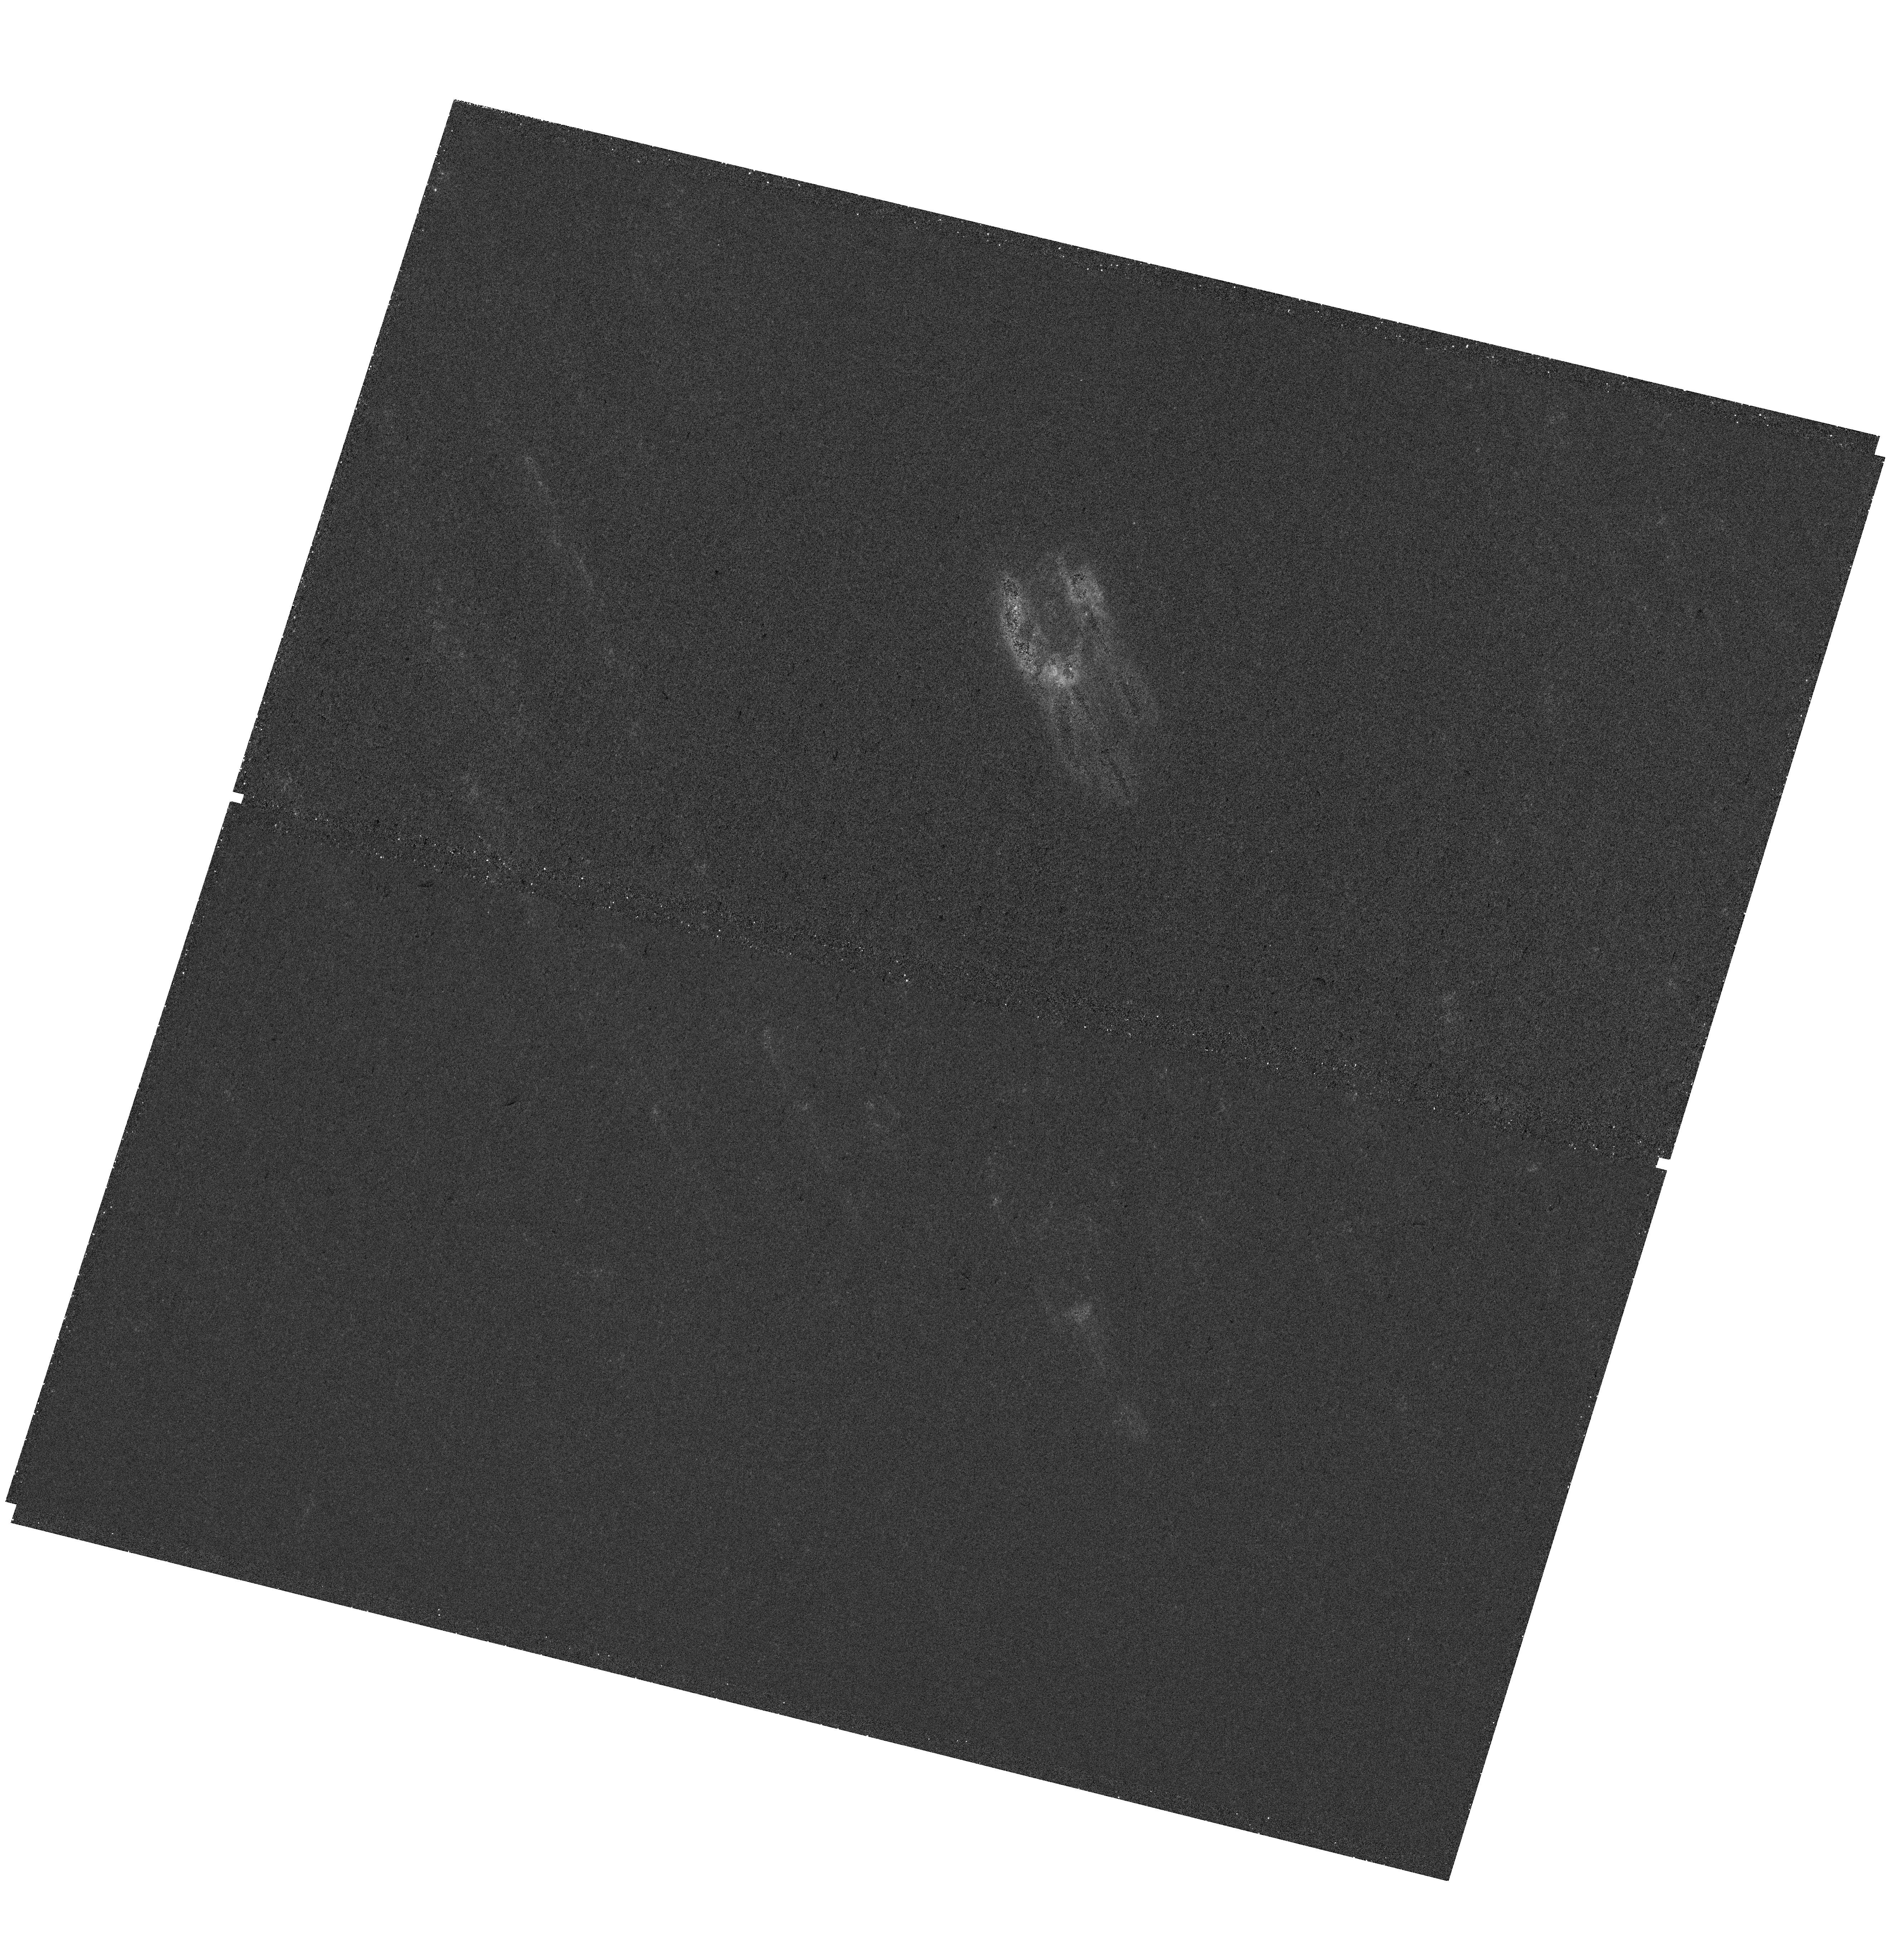
Target: NGC-3351
Instrument: WFC3/UVIS
Filter: F218W
Exposure: 39 min
Observation ID: hst_17225_02_wfc3_uvis_f218w_iezo02

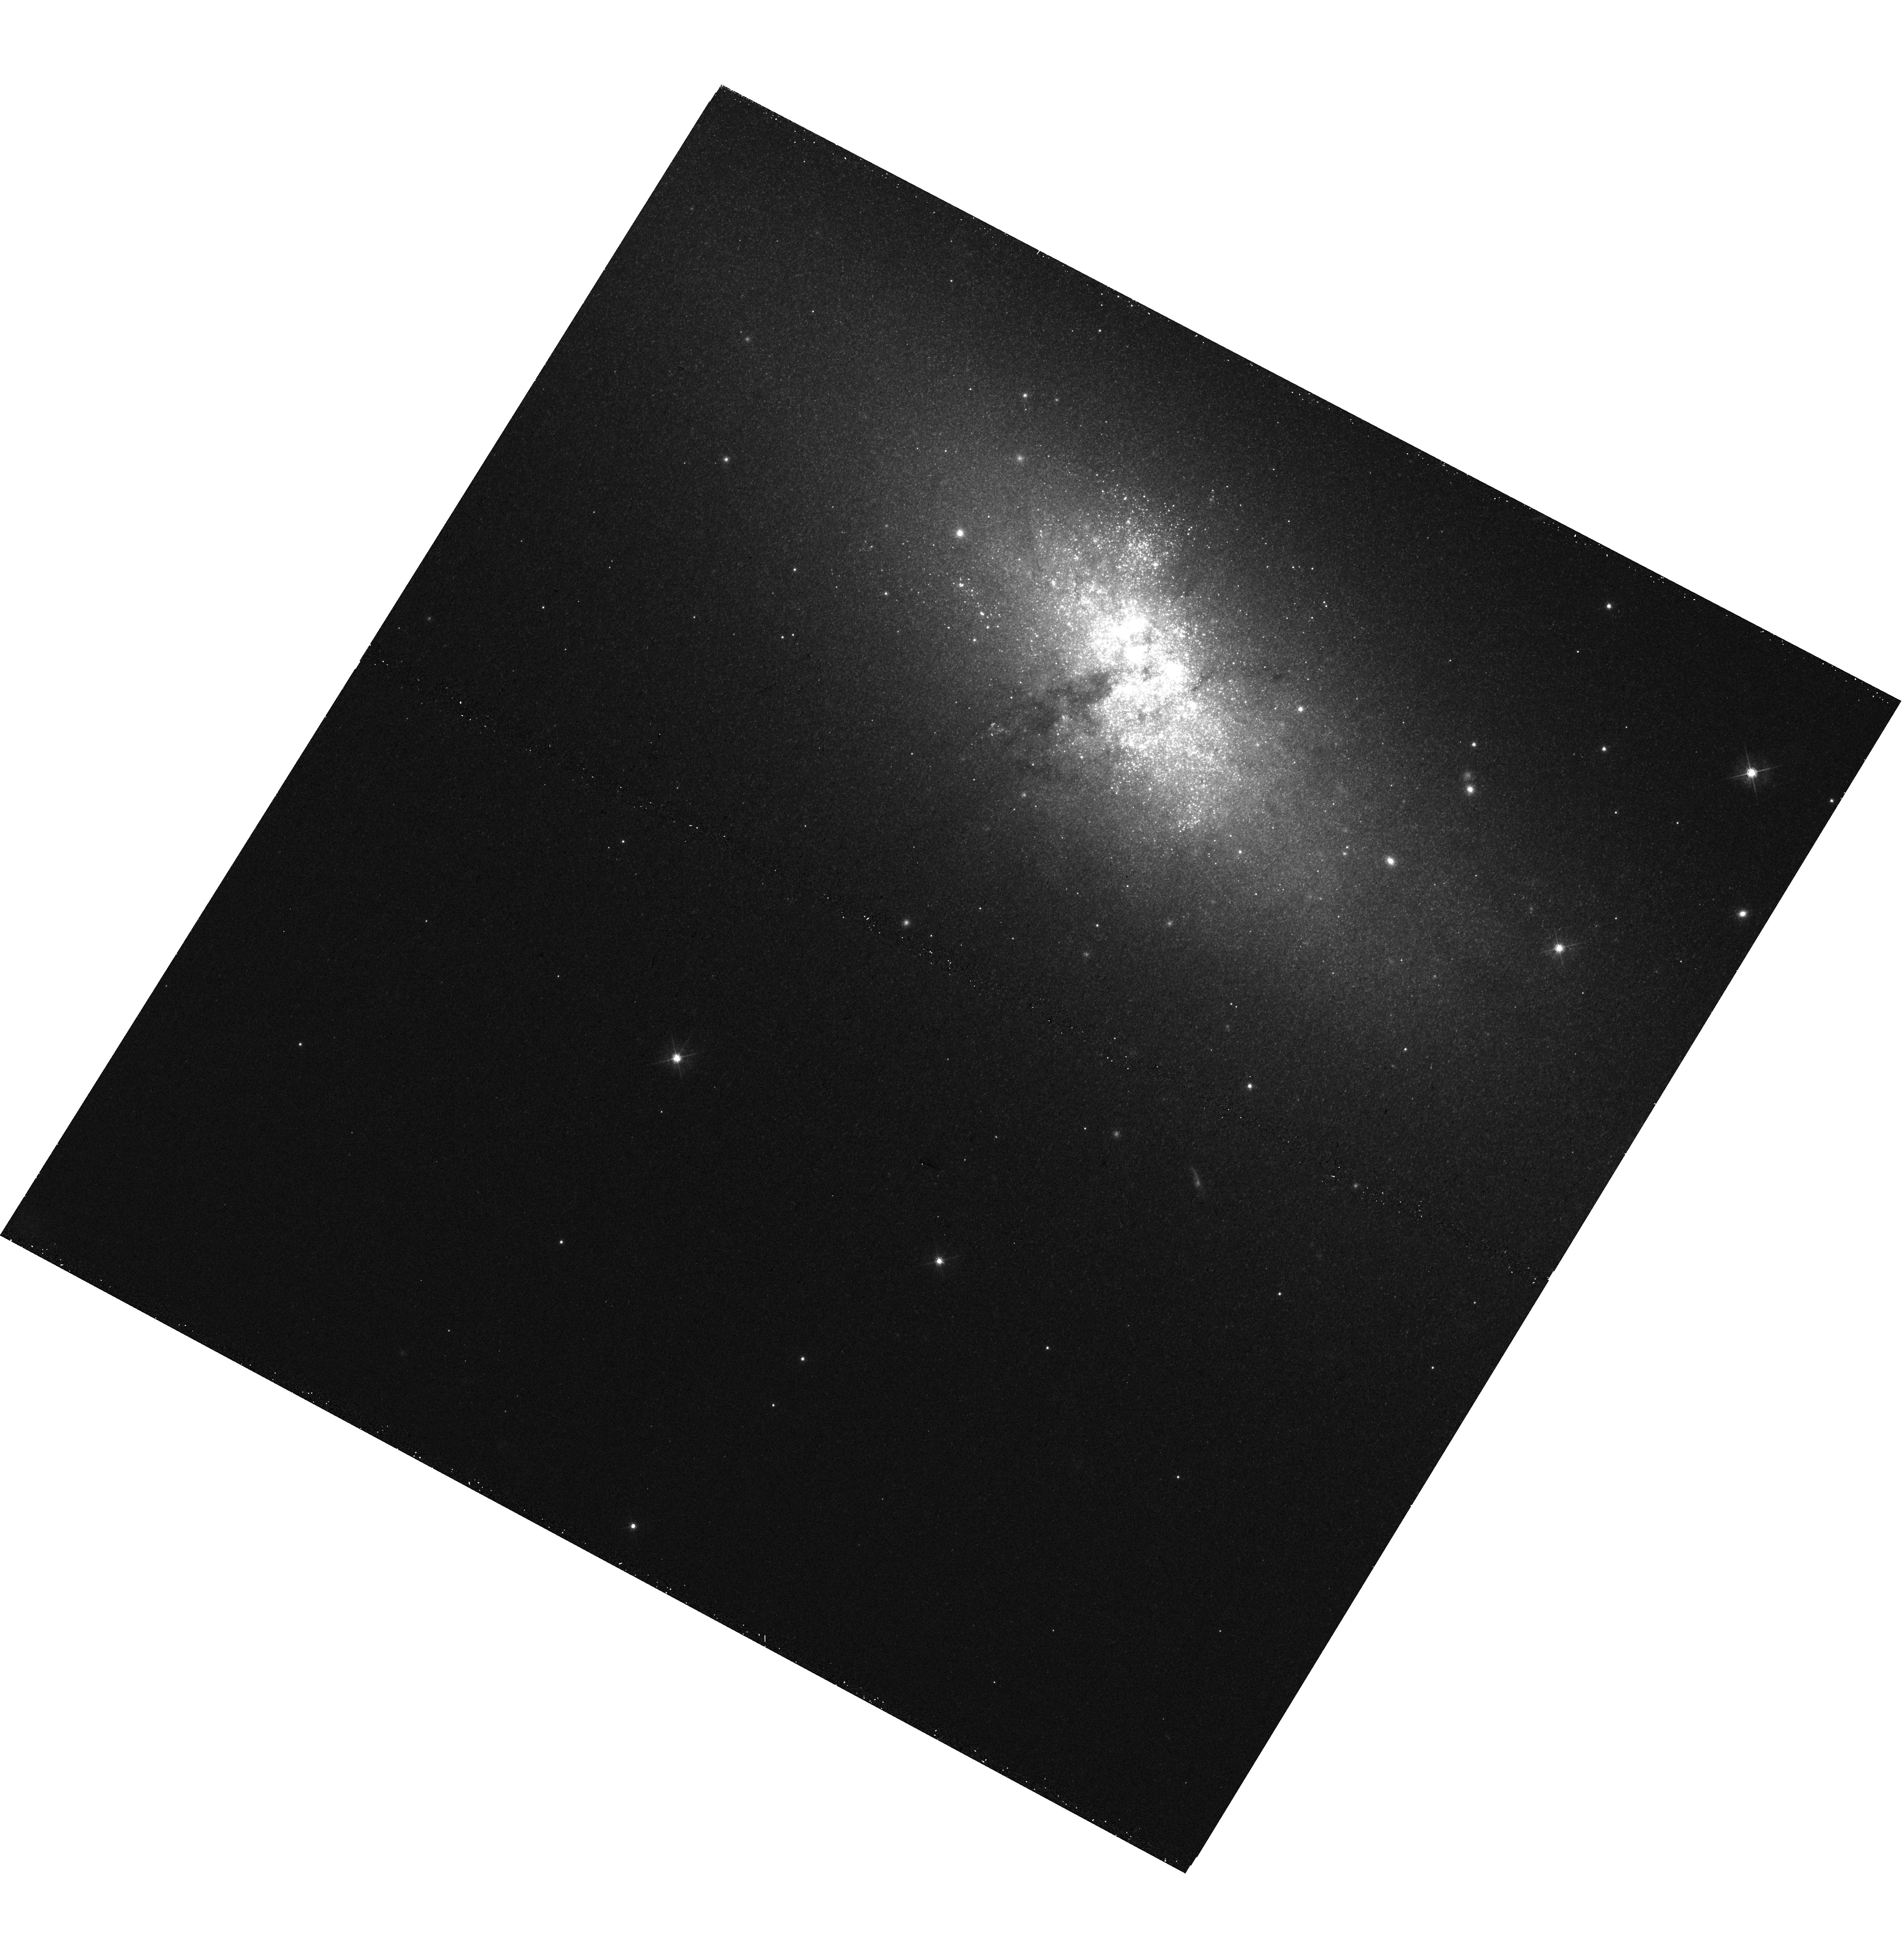
Target: NGC-5253
Instrument: WFC3/UVIS
Filter: F547M
Exposure: 15 min
Observation ID: hst_17225_07_wfc3_uvis_f547m_iezo07

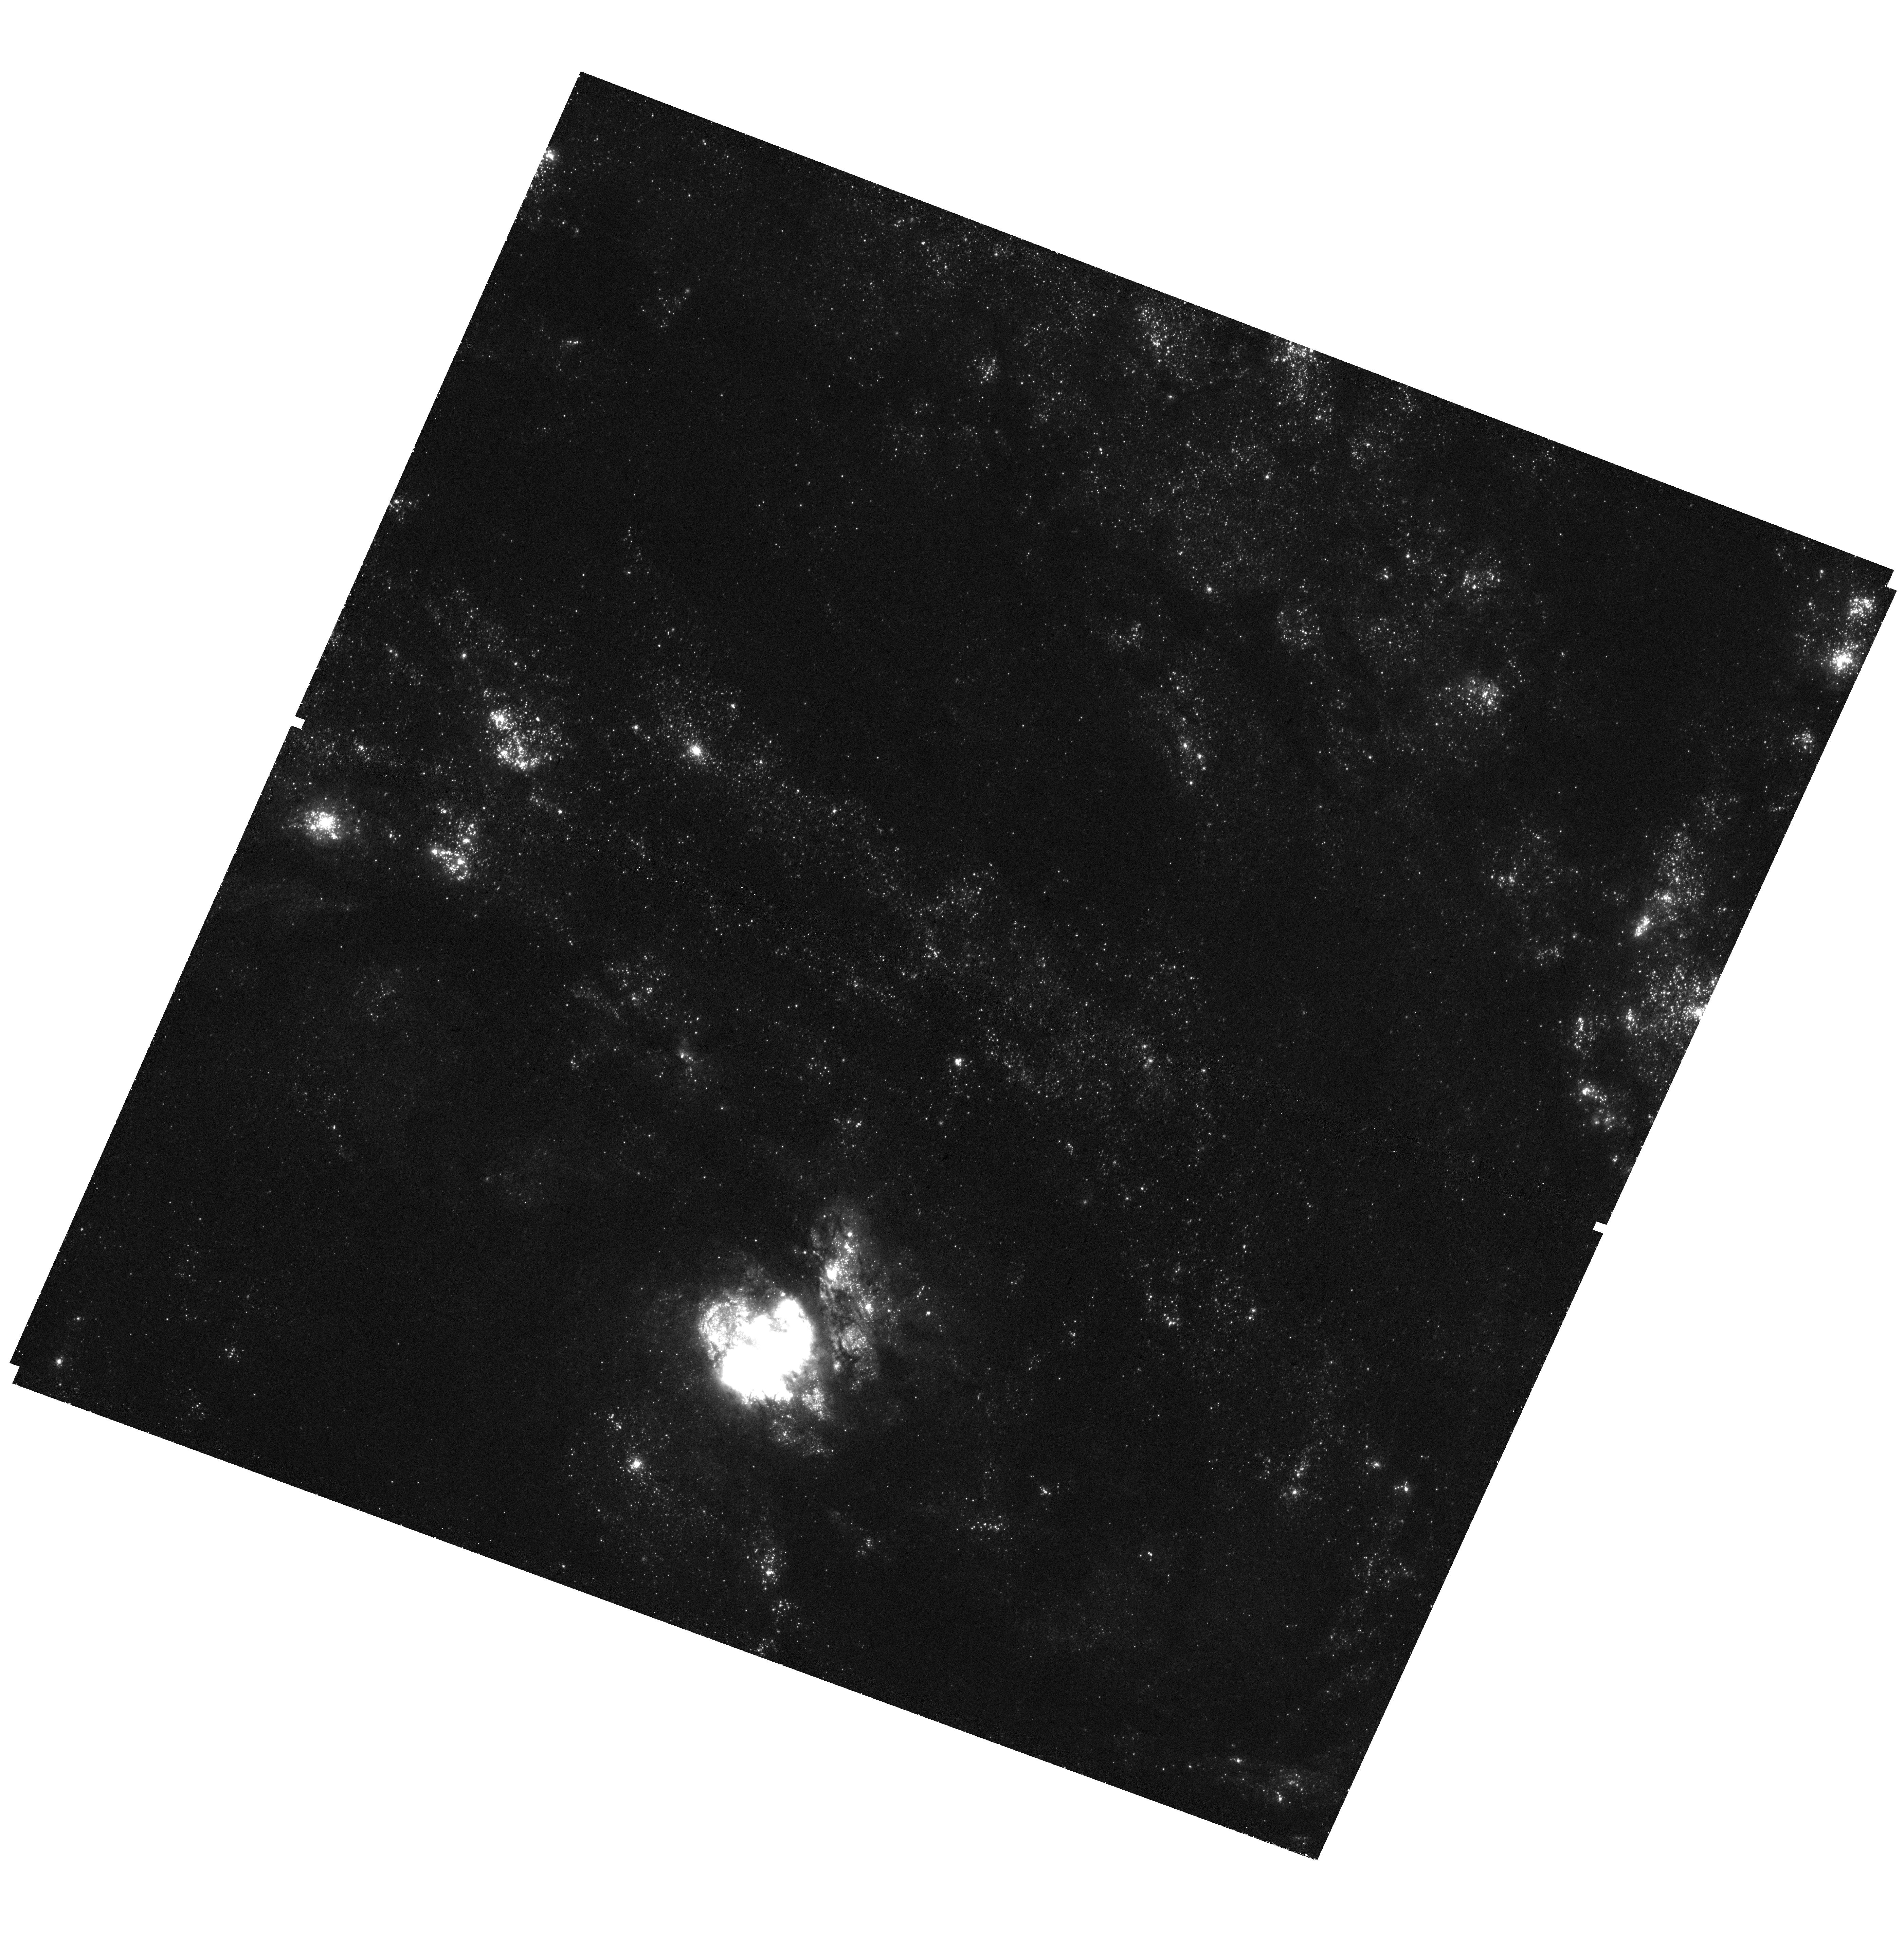
Target: NGC-5236
Instrument: WFC3/UVIS
Filter: F275W
Exposure: 39 min
Observation ID: hst_17225_04_wfc3_uvis_f275w_iezo04

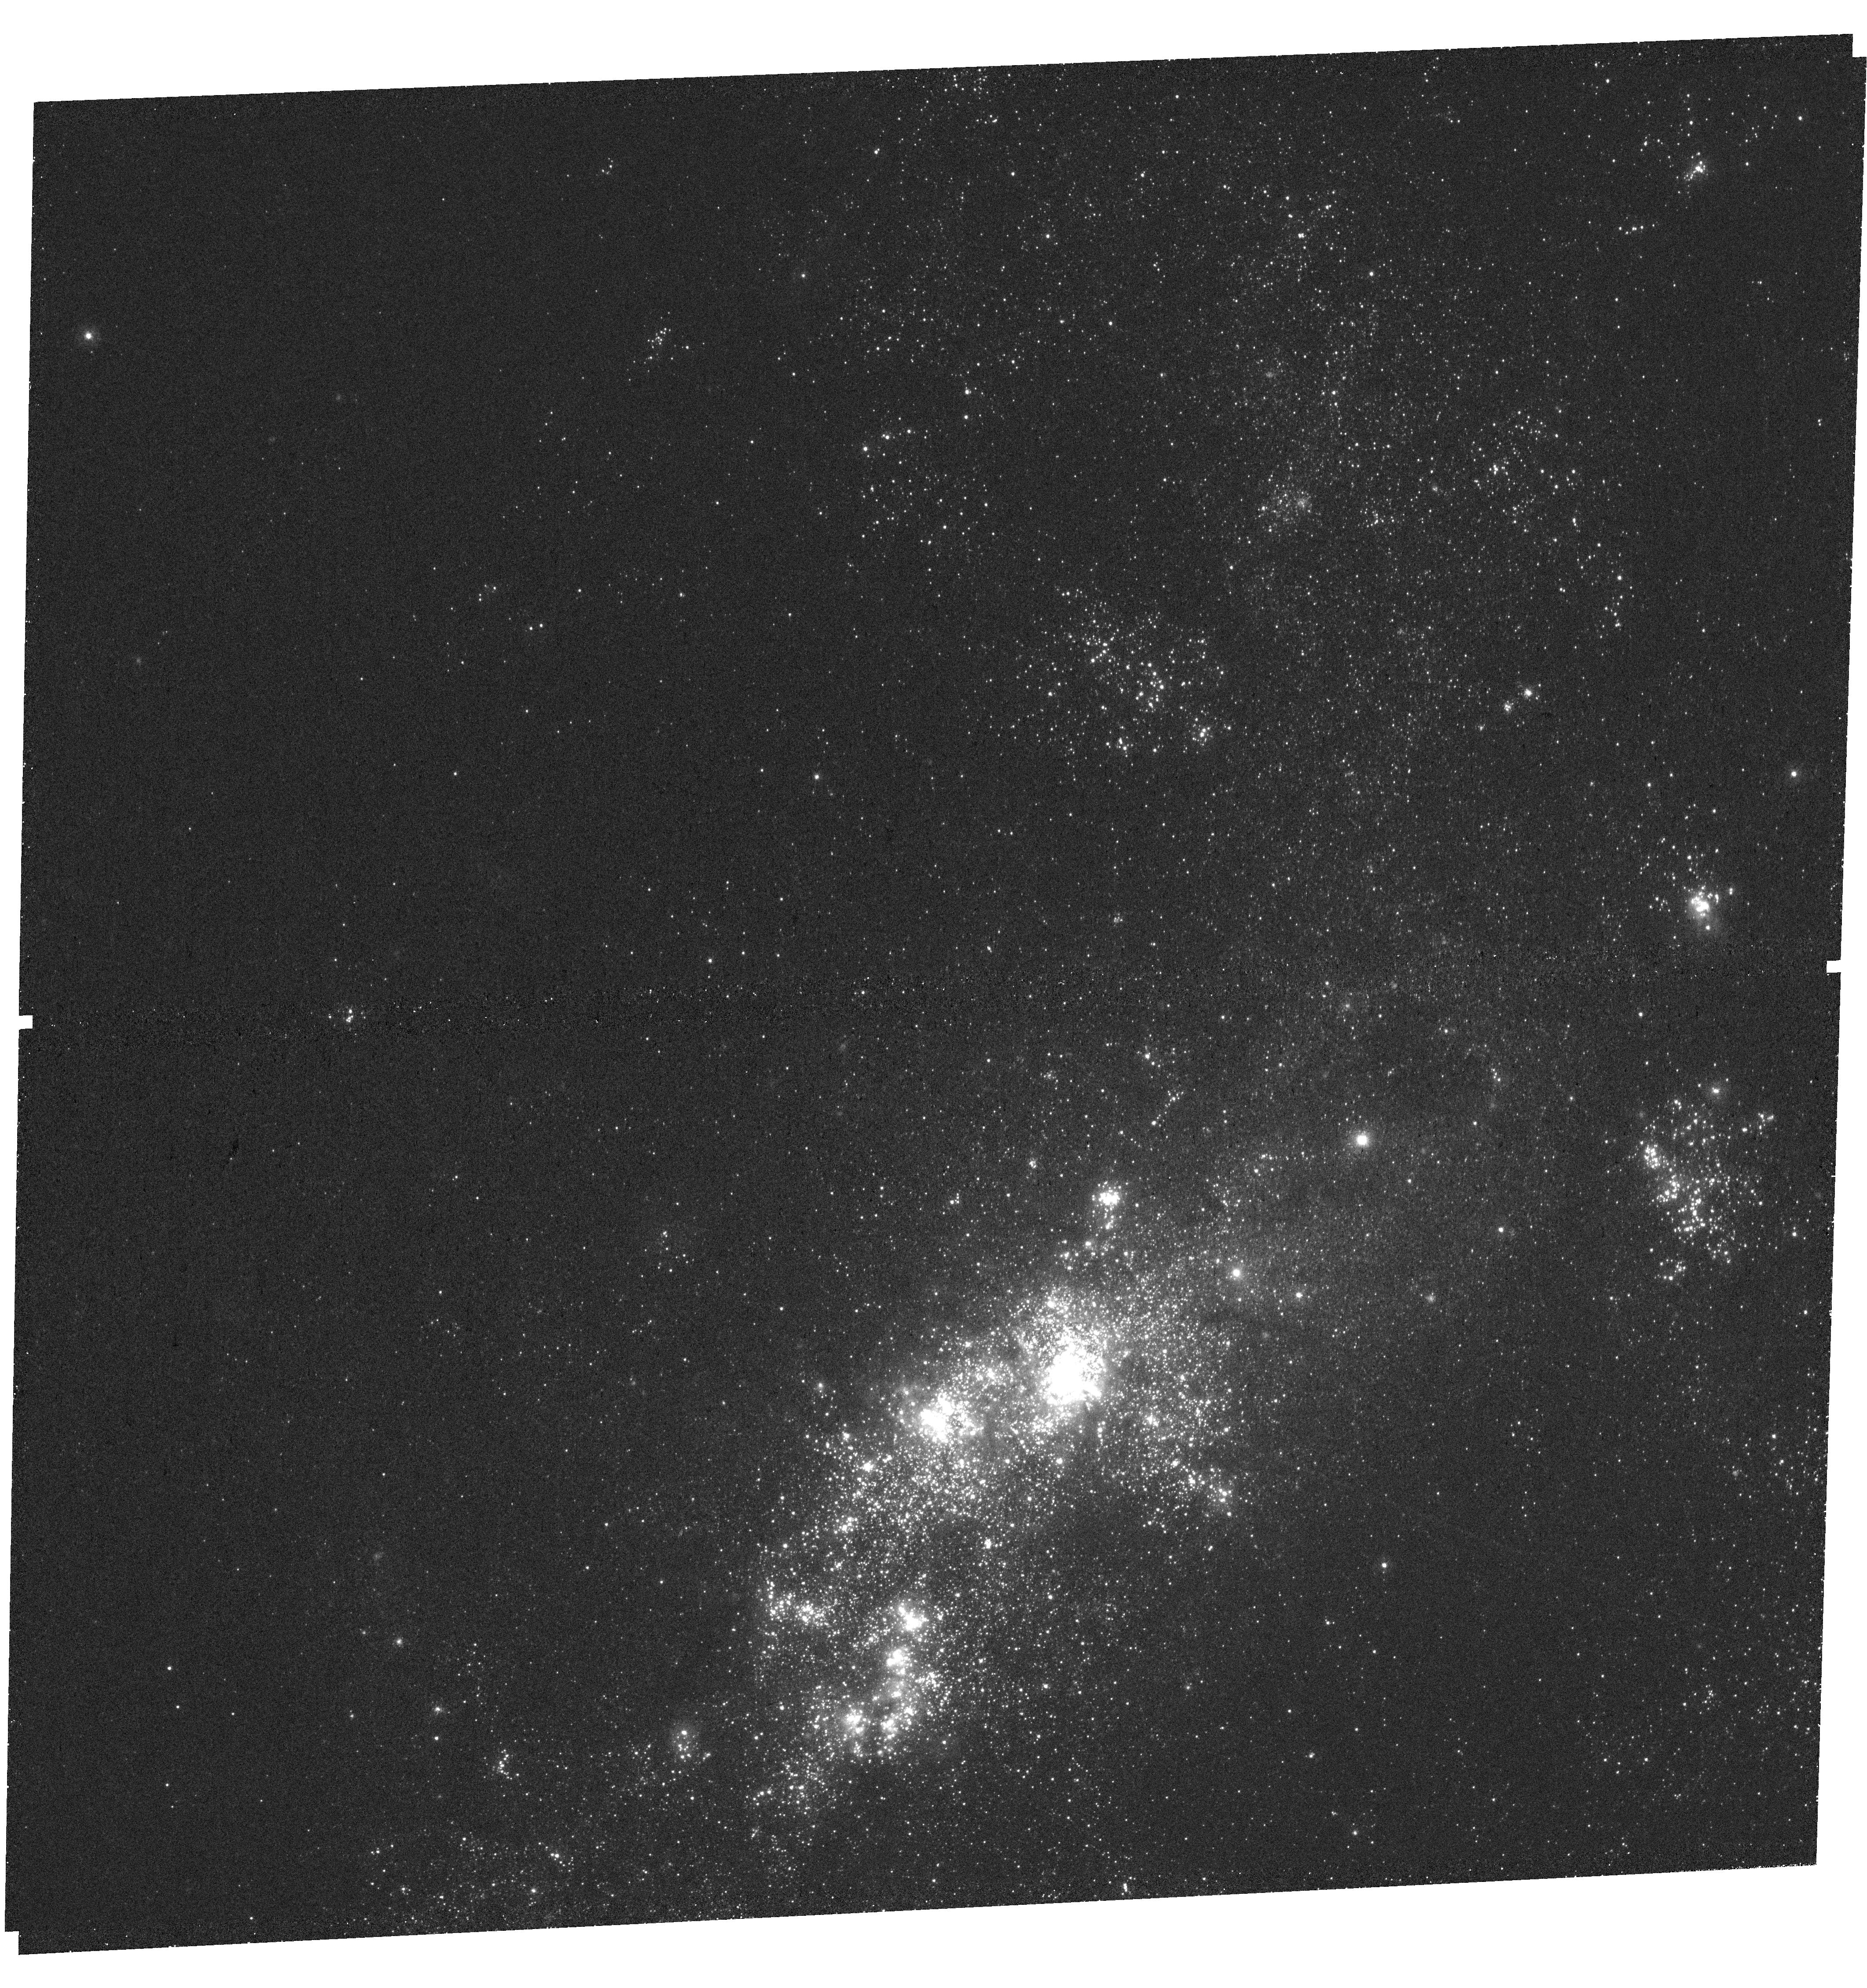
Target: NGC-4214
Instrument: WFC3/UVIS
Filter: F275W
Exposure: 40 min
Observation ID: hst_17225_06_wfc3_uvis_f275w_iezo06

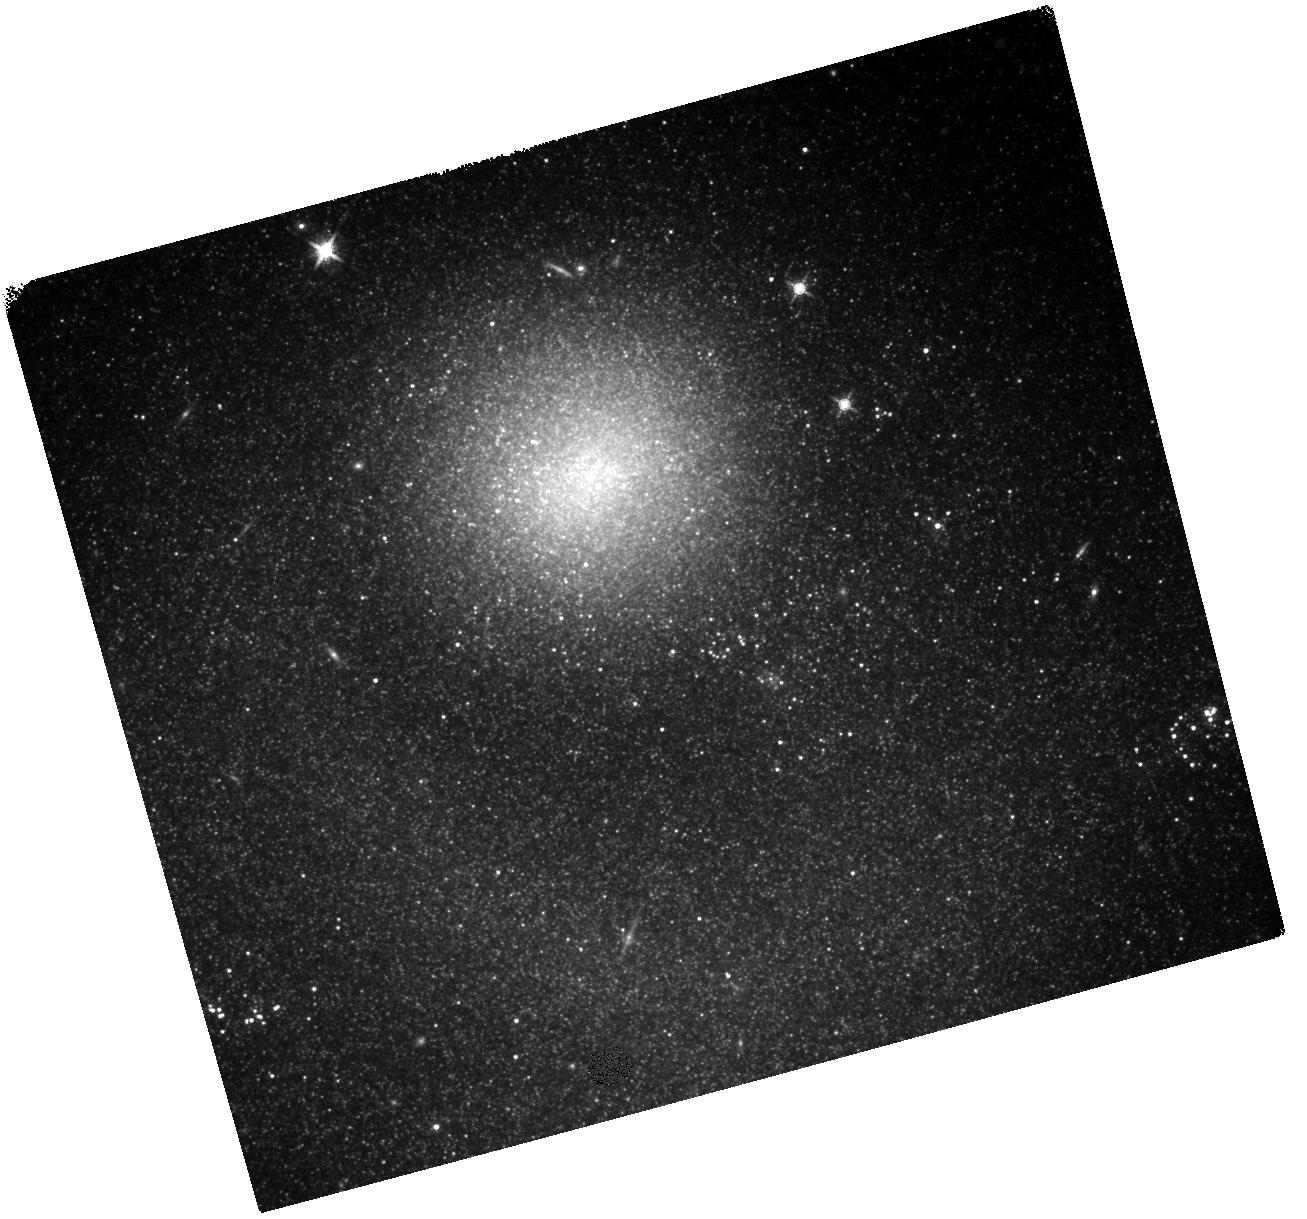
Target: NGC-5474
Instrument: WFC3/IR
Filter: F160W
Exposure: 27 min
Observation ID: hst_17225_08_wfc3_ir_f160w_iezo08

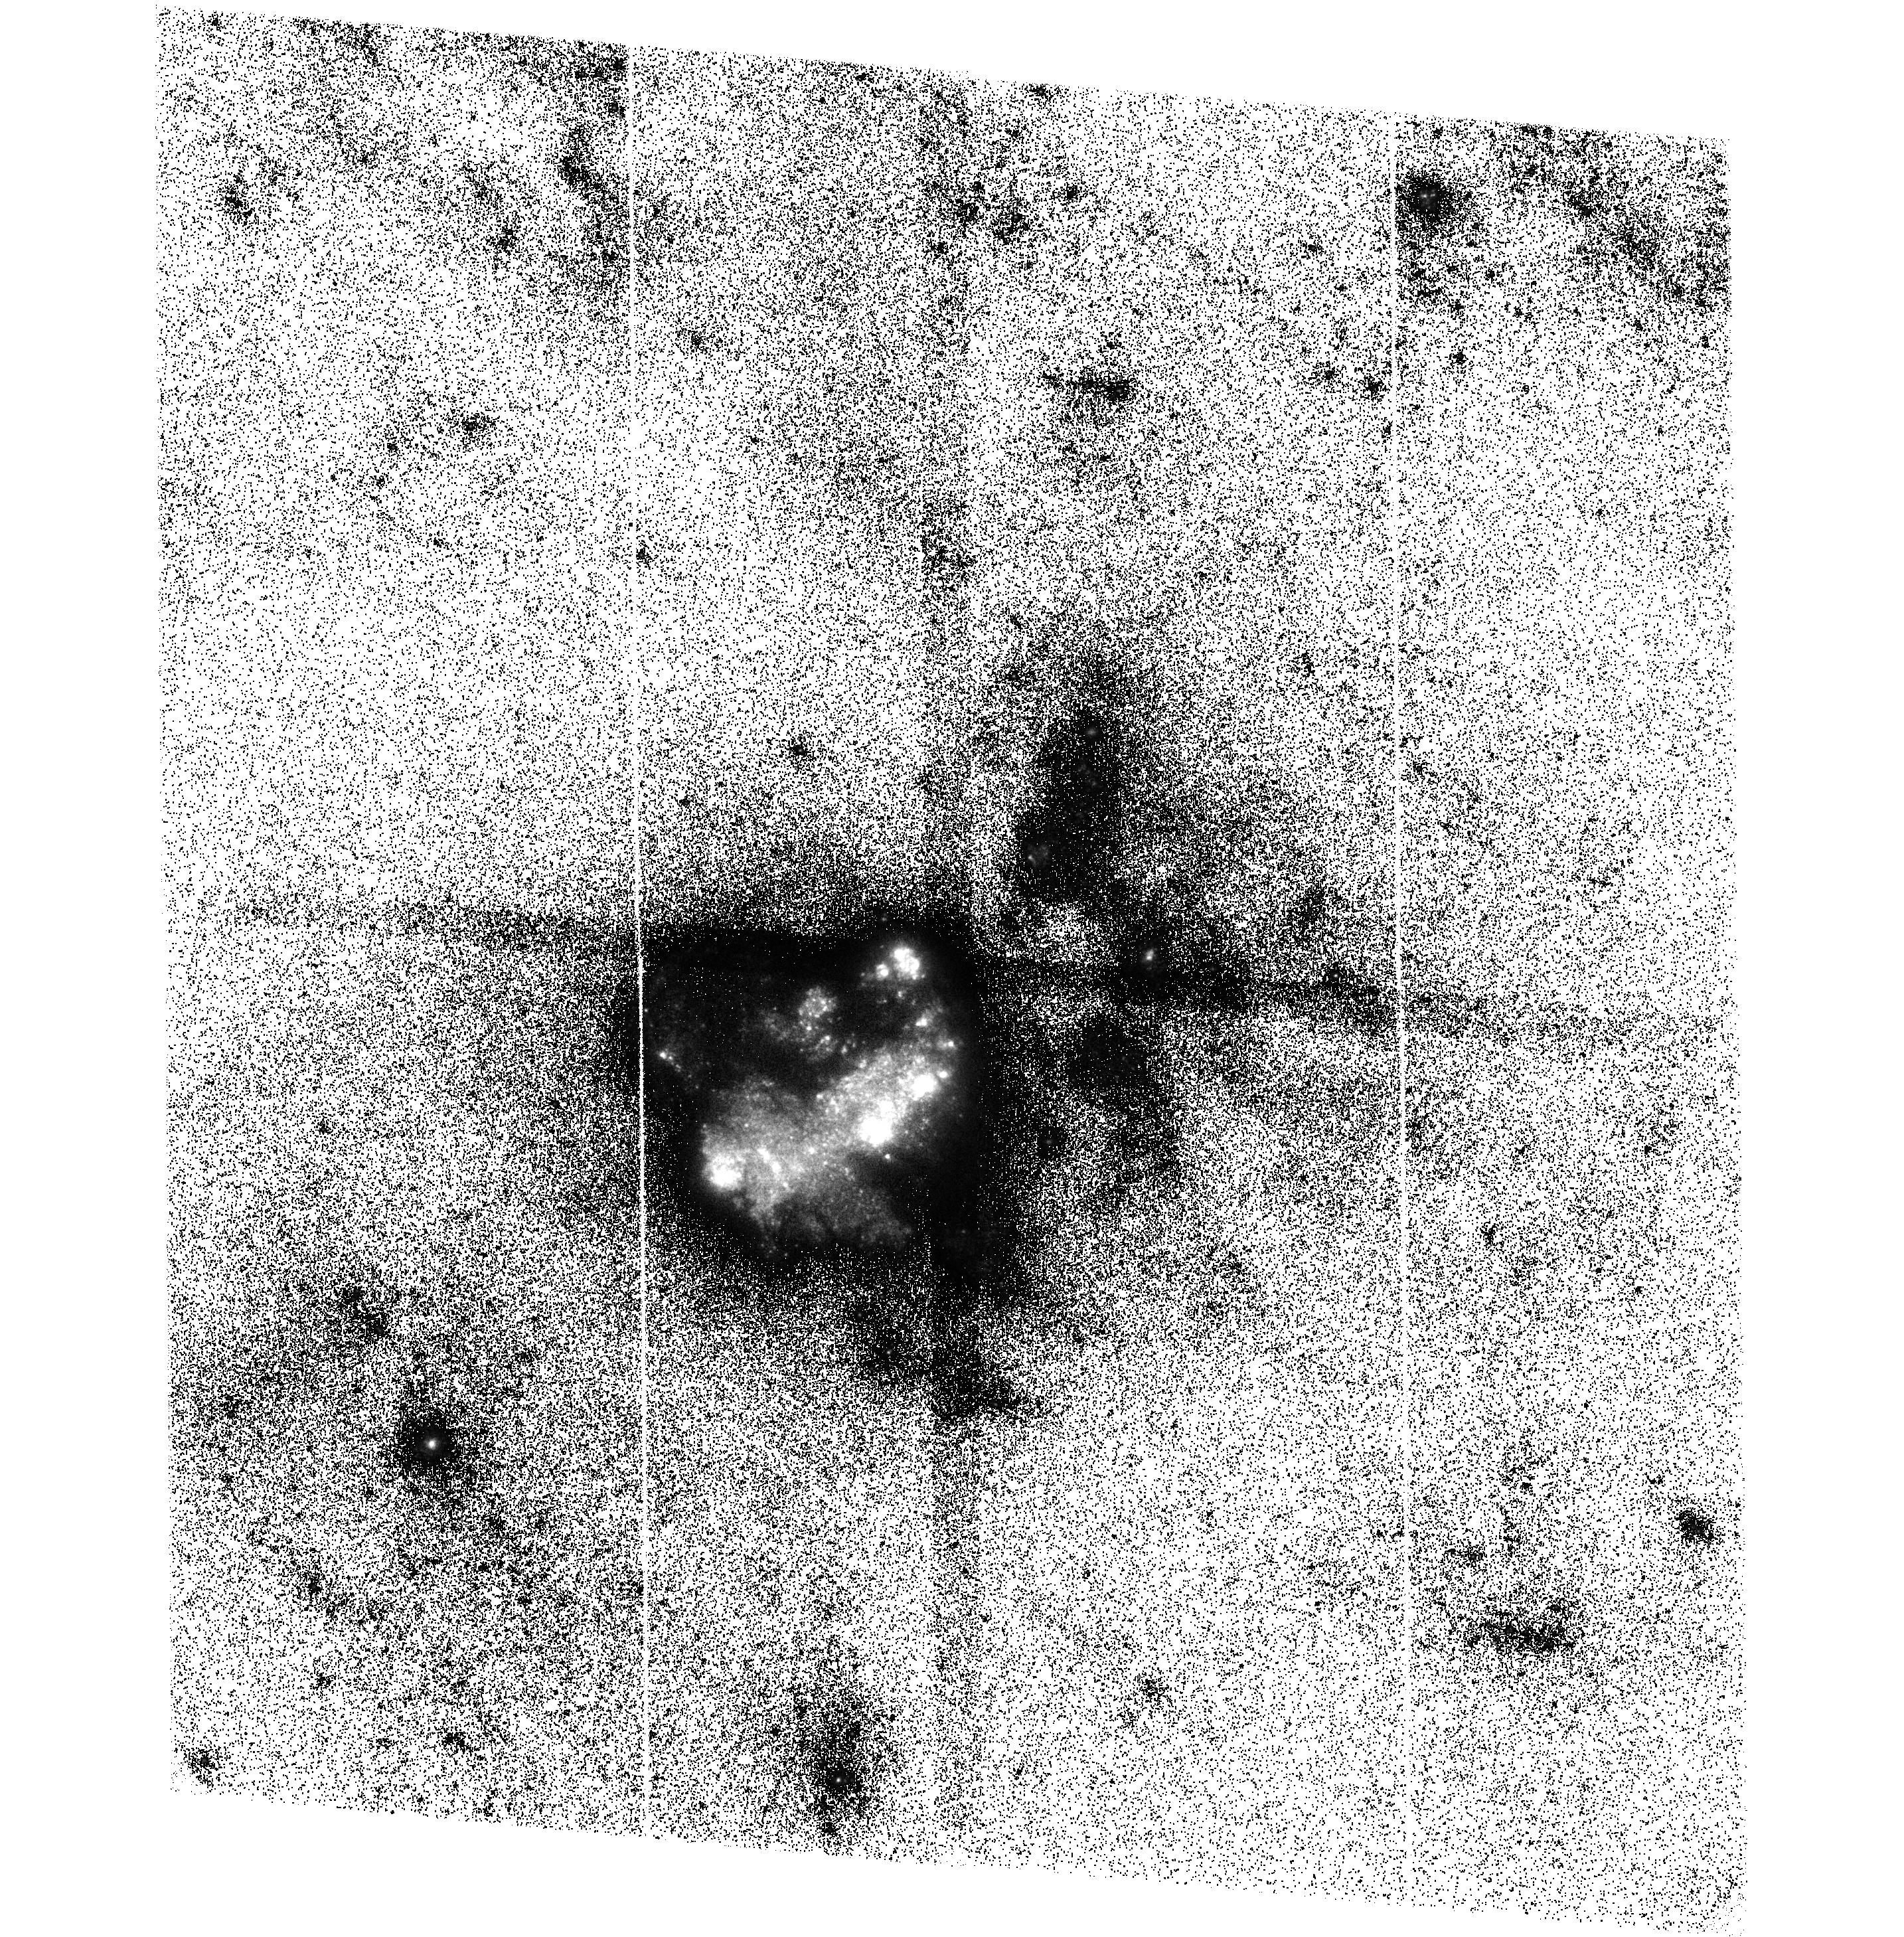
Target: NGC-5236
Instrument: ACS/SBC
Filter: F150LP
Exposure: 41 min
Observation ID: hst_17225_03_acs_sbc_f150lp_jezo03

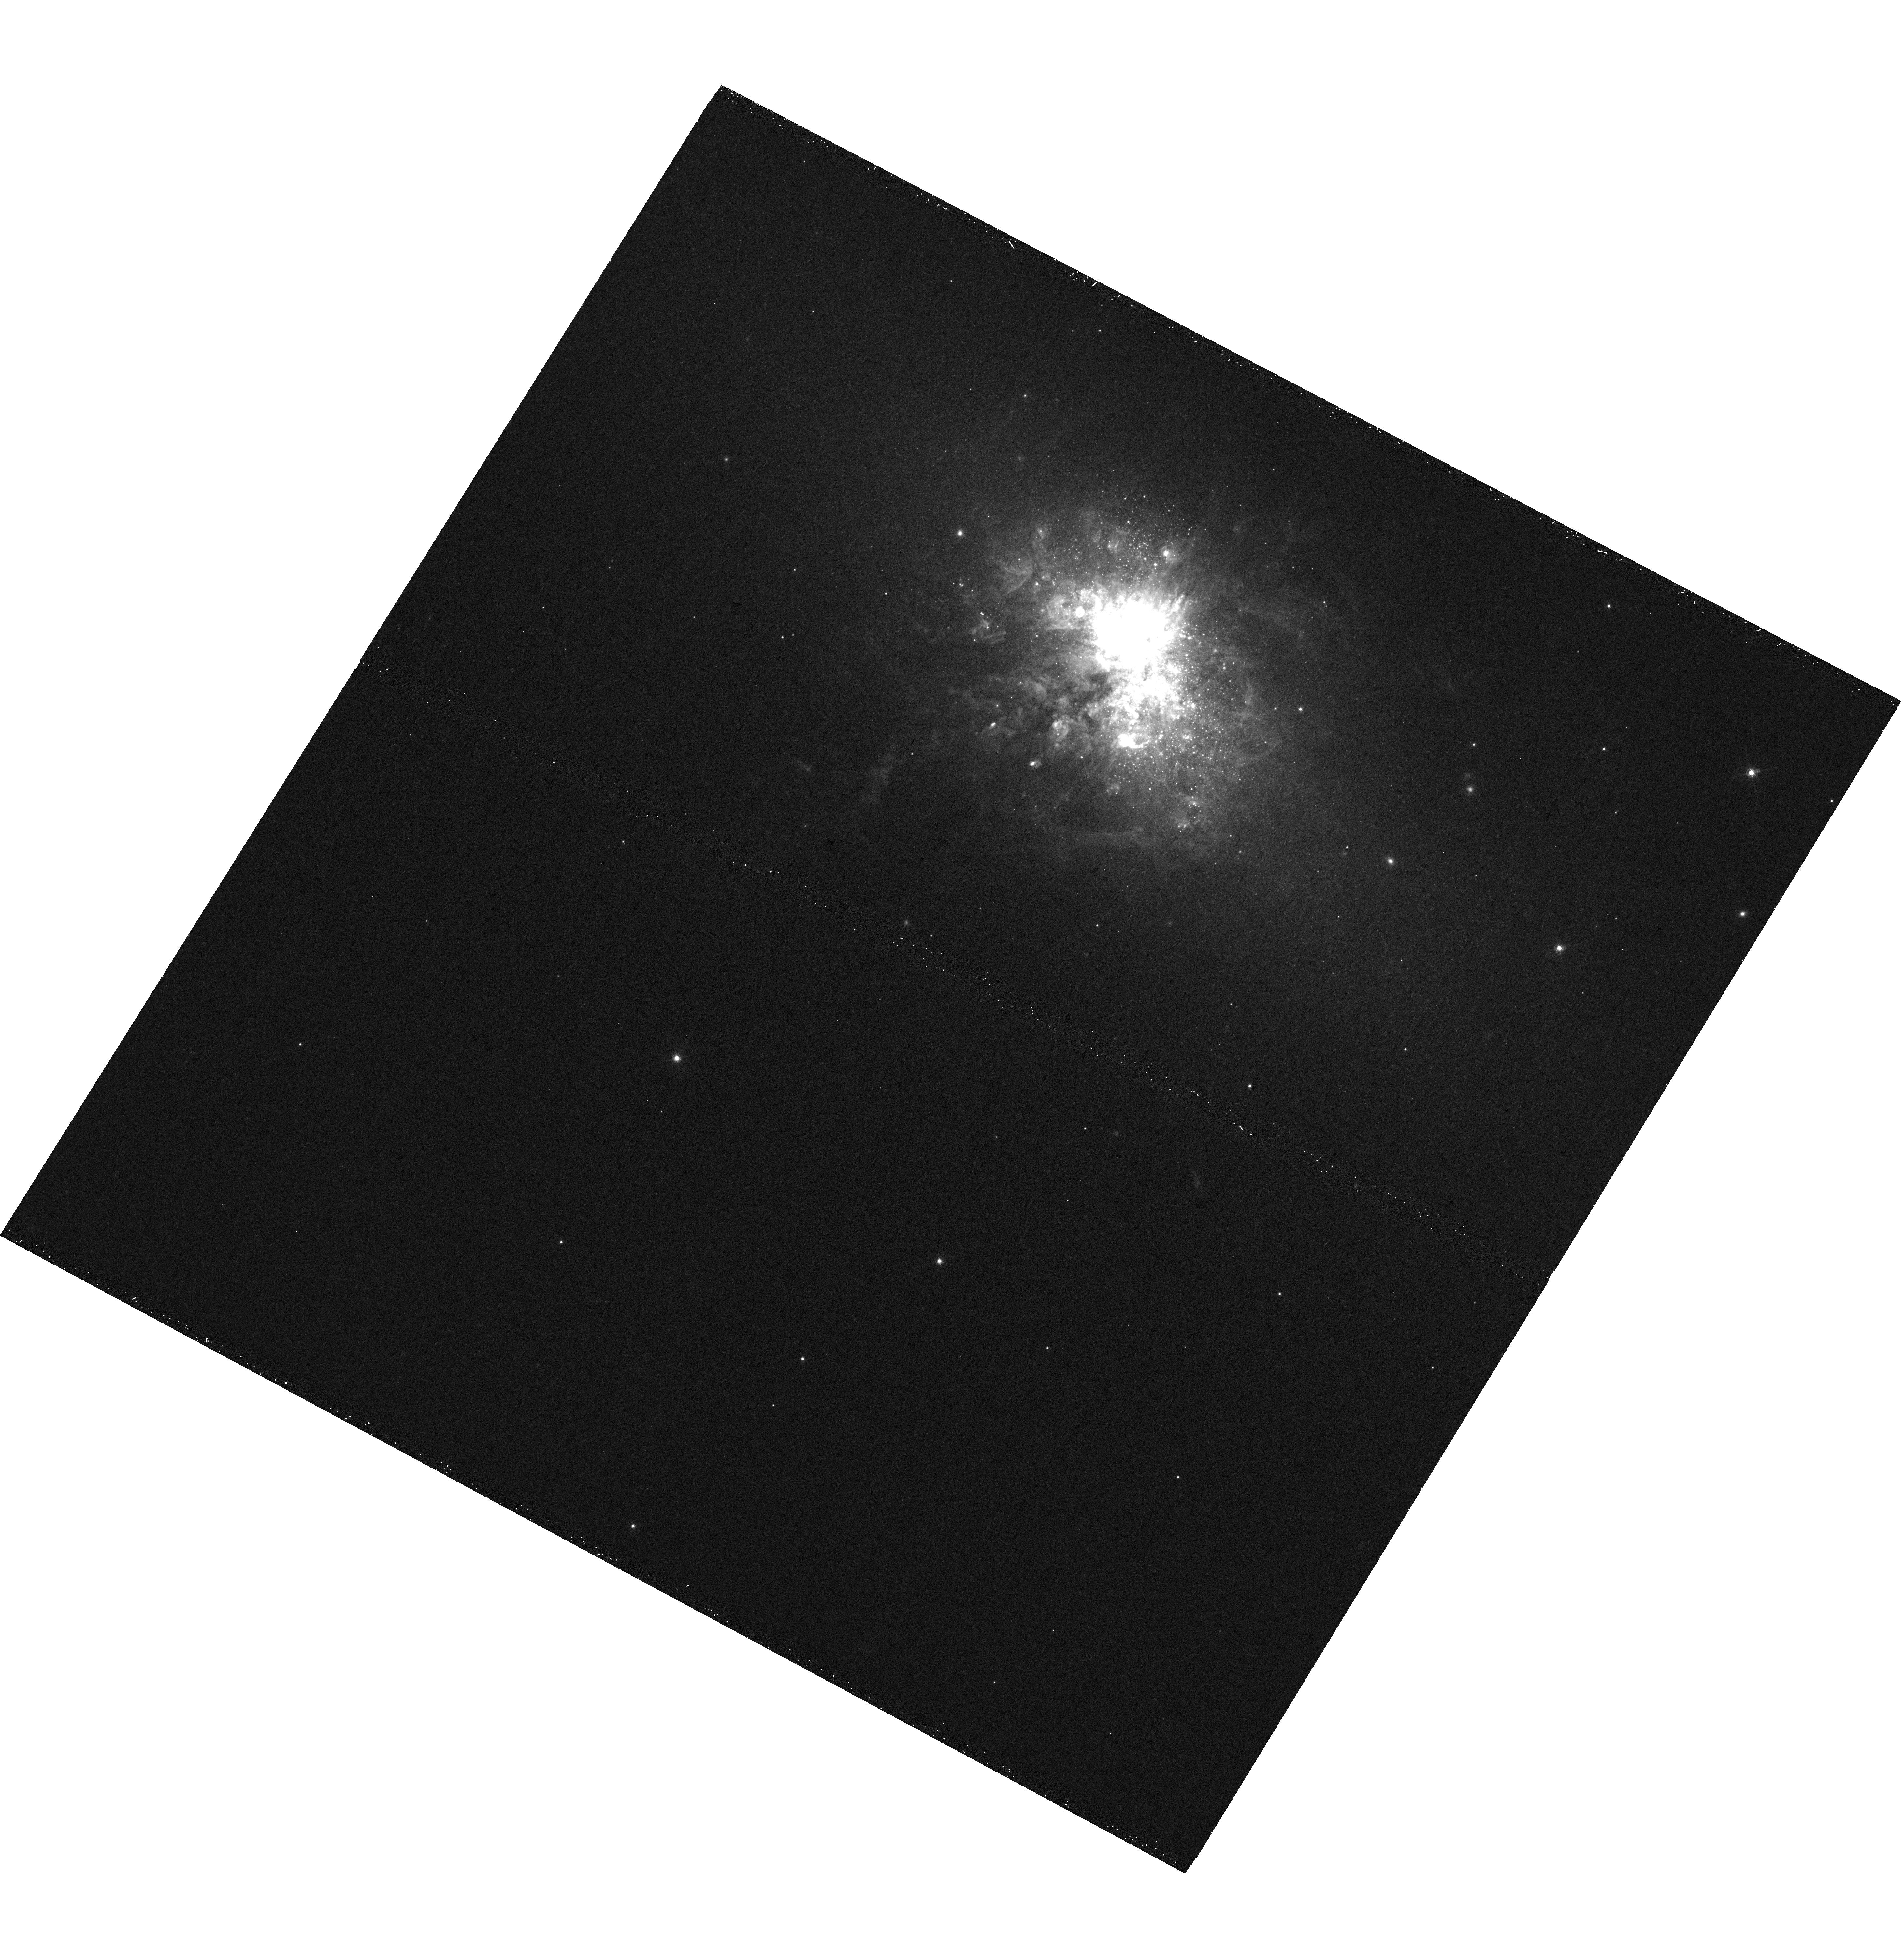
Target: NGC-5253
Instrument: WFC3/UVIS
Filter: F657N
Exposure: 20 min
Observation ID: hst_17225_07_wfc3_uvis_f657n_iezo07

The (Ir)Regularities of Dust Attenuation in Star Forming Galaxies (PI: Calzetti, Daniela)

While dust constitutes a small fraction of a galaxy's interstellar medium, it has an outsized impact on its spectral energy distribution (SED) by reddening and attenuating the light from stars. The effects of dust are degenerate with those of the galaxy's star formation history, because stellar populations of different ages can be subject to different levels of attenuation in the presence of patchy dust. We propose to separate the variations of the ultraviolet-to-nearIR (UV-to-NIR) dust attenuation from those of the star formation history in star-forming galaxies, by leveraging the multi-wavelength and high resolution capabilities of HST. We will complement archival HST data with new ACS and WFC3 broad and narrow-band imaging to probe the SEDs of the stars and the hydrogen recombination lines of H-alpha and Pa-beta to model the spatially-resolved stellar populations, gas emission, and dust in five nearby galaxies hosting central starbursts. The five starbursts are selected based on their global far-infrared and UV emission properties, which deviate from those of typical starbursts in the local Universe, making them puzzling outliers. FUV (1600 Angstrom) to NIR (~1.6 micron) SEDs of individual star clusters and HII regions will provide necessary constraints to separate variations of stellar ages in patchy dust from variations of the shape and normalization of the dust attenuation curve. Our study will provide a benchmark for dust attenuation corrections directly applied to UV-to-NIR SEDs. This will remain the only viable option to derive physical parameters for the large high-redshift galaxy surveys produced by the JWST, Roman, Euclid, and ELTs.